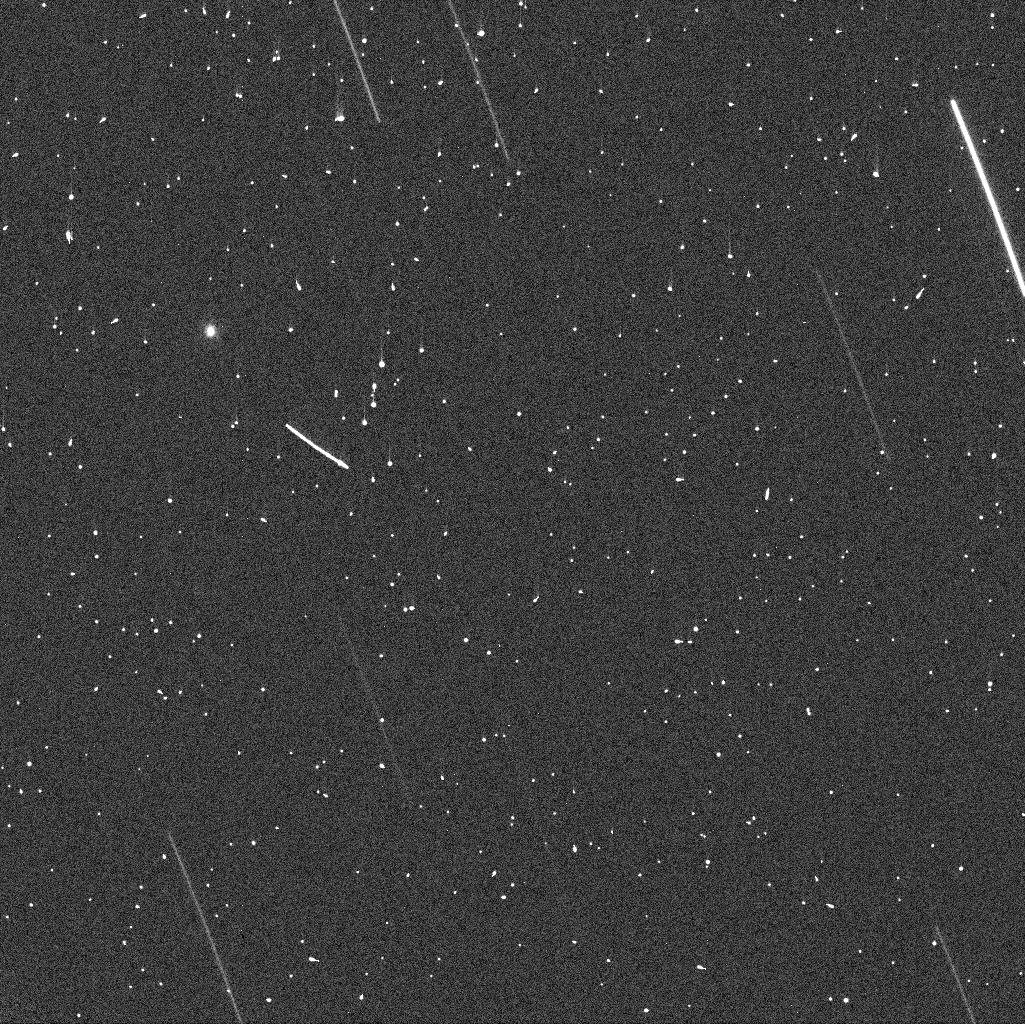
Target: NEO2002GT. Instrument: WFC3/UVIS. Filter: F555W. Exposure: 2 min. Observation ID: icdo01arq

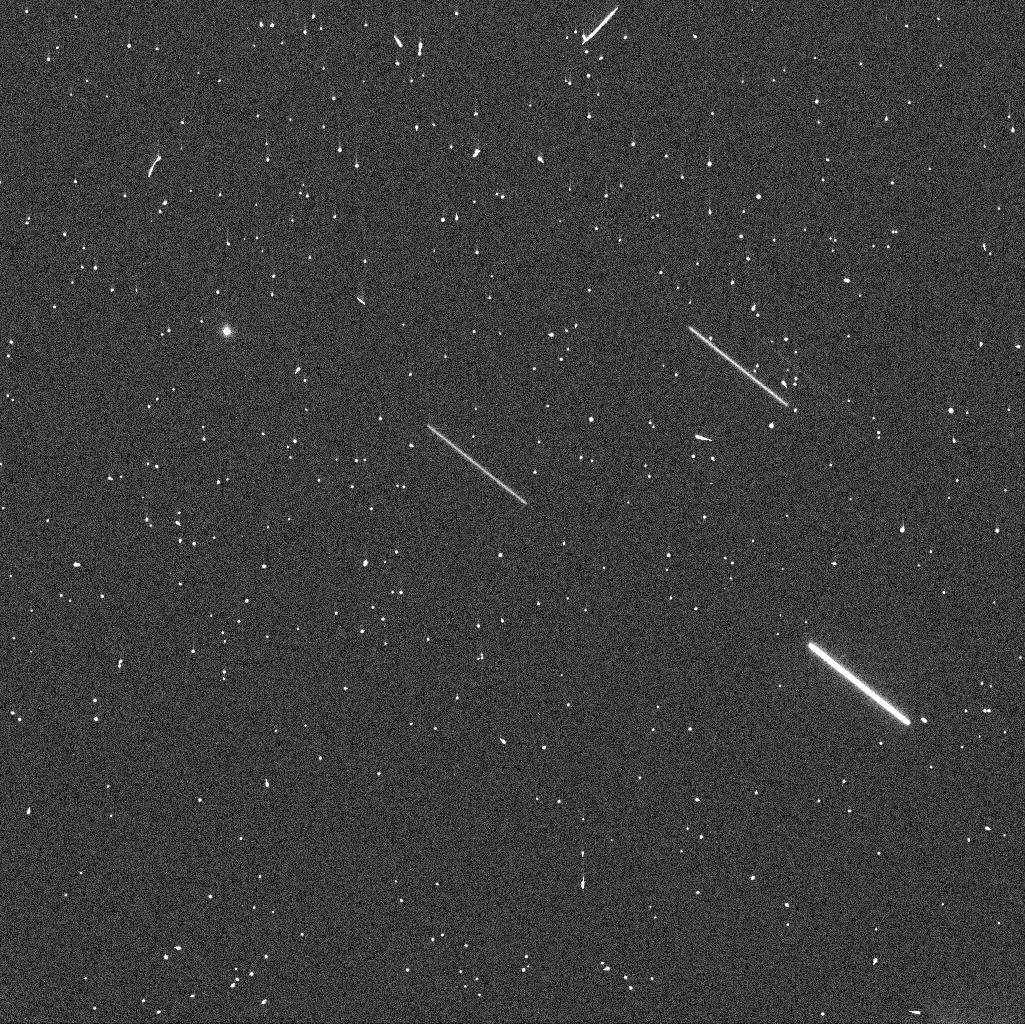
Target: NEO2002GT. Instrument: WFC3/UVIS. Filter: F555W. Exposure: 2 min. Observation ID: icdo02e4q

Search for the Binary Companion of Deep Impact Target 2002 GT (PI: Chesley, Steven)

The first evidence for a possible companion to 2002 GT was acquired in April 2013. The current apparition is the only opportunity to verify or constrain possibly binary configurations for this Near Earth Asteroid before the 2020 arrival of the retargeted Deep Impact spacecraft. Ground-based options for verification have been nearly exhausted at this point. Rapid action is needed before 2002 GT's increasing distance from the Earth precludes any chance of direct confirmation of the presence of a companion. The presence, or not, of a companion, is absolutely essential information for the success of the mission. We are requesting two orbits of HST time as soon as is practical in July 2013.